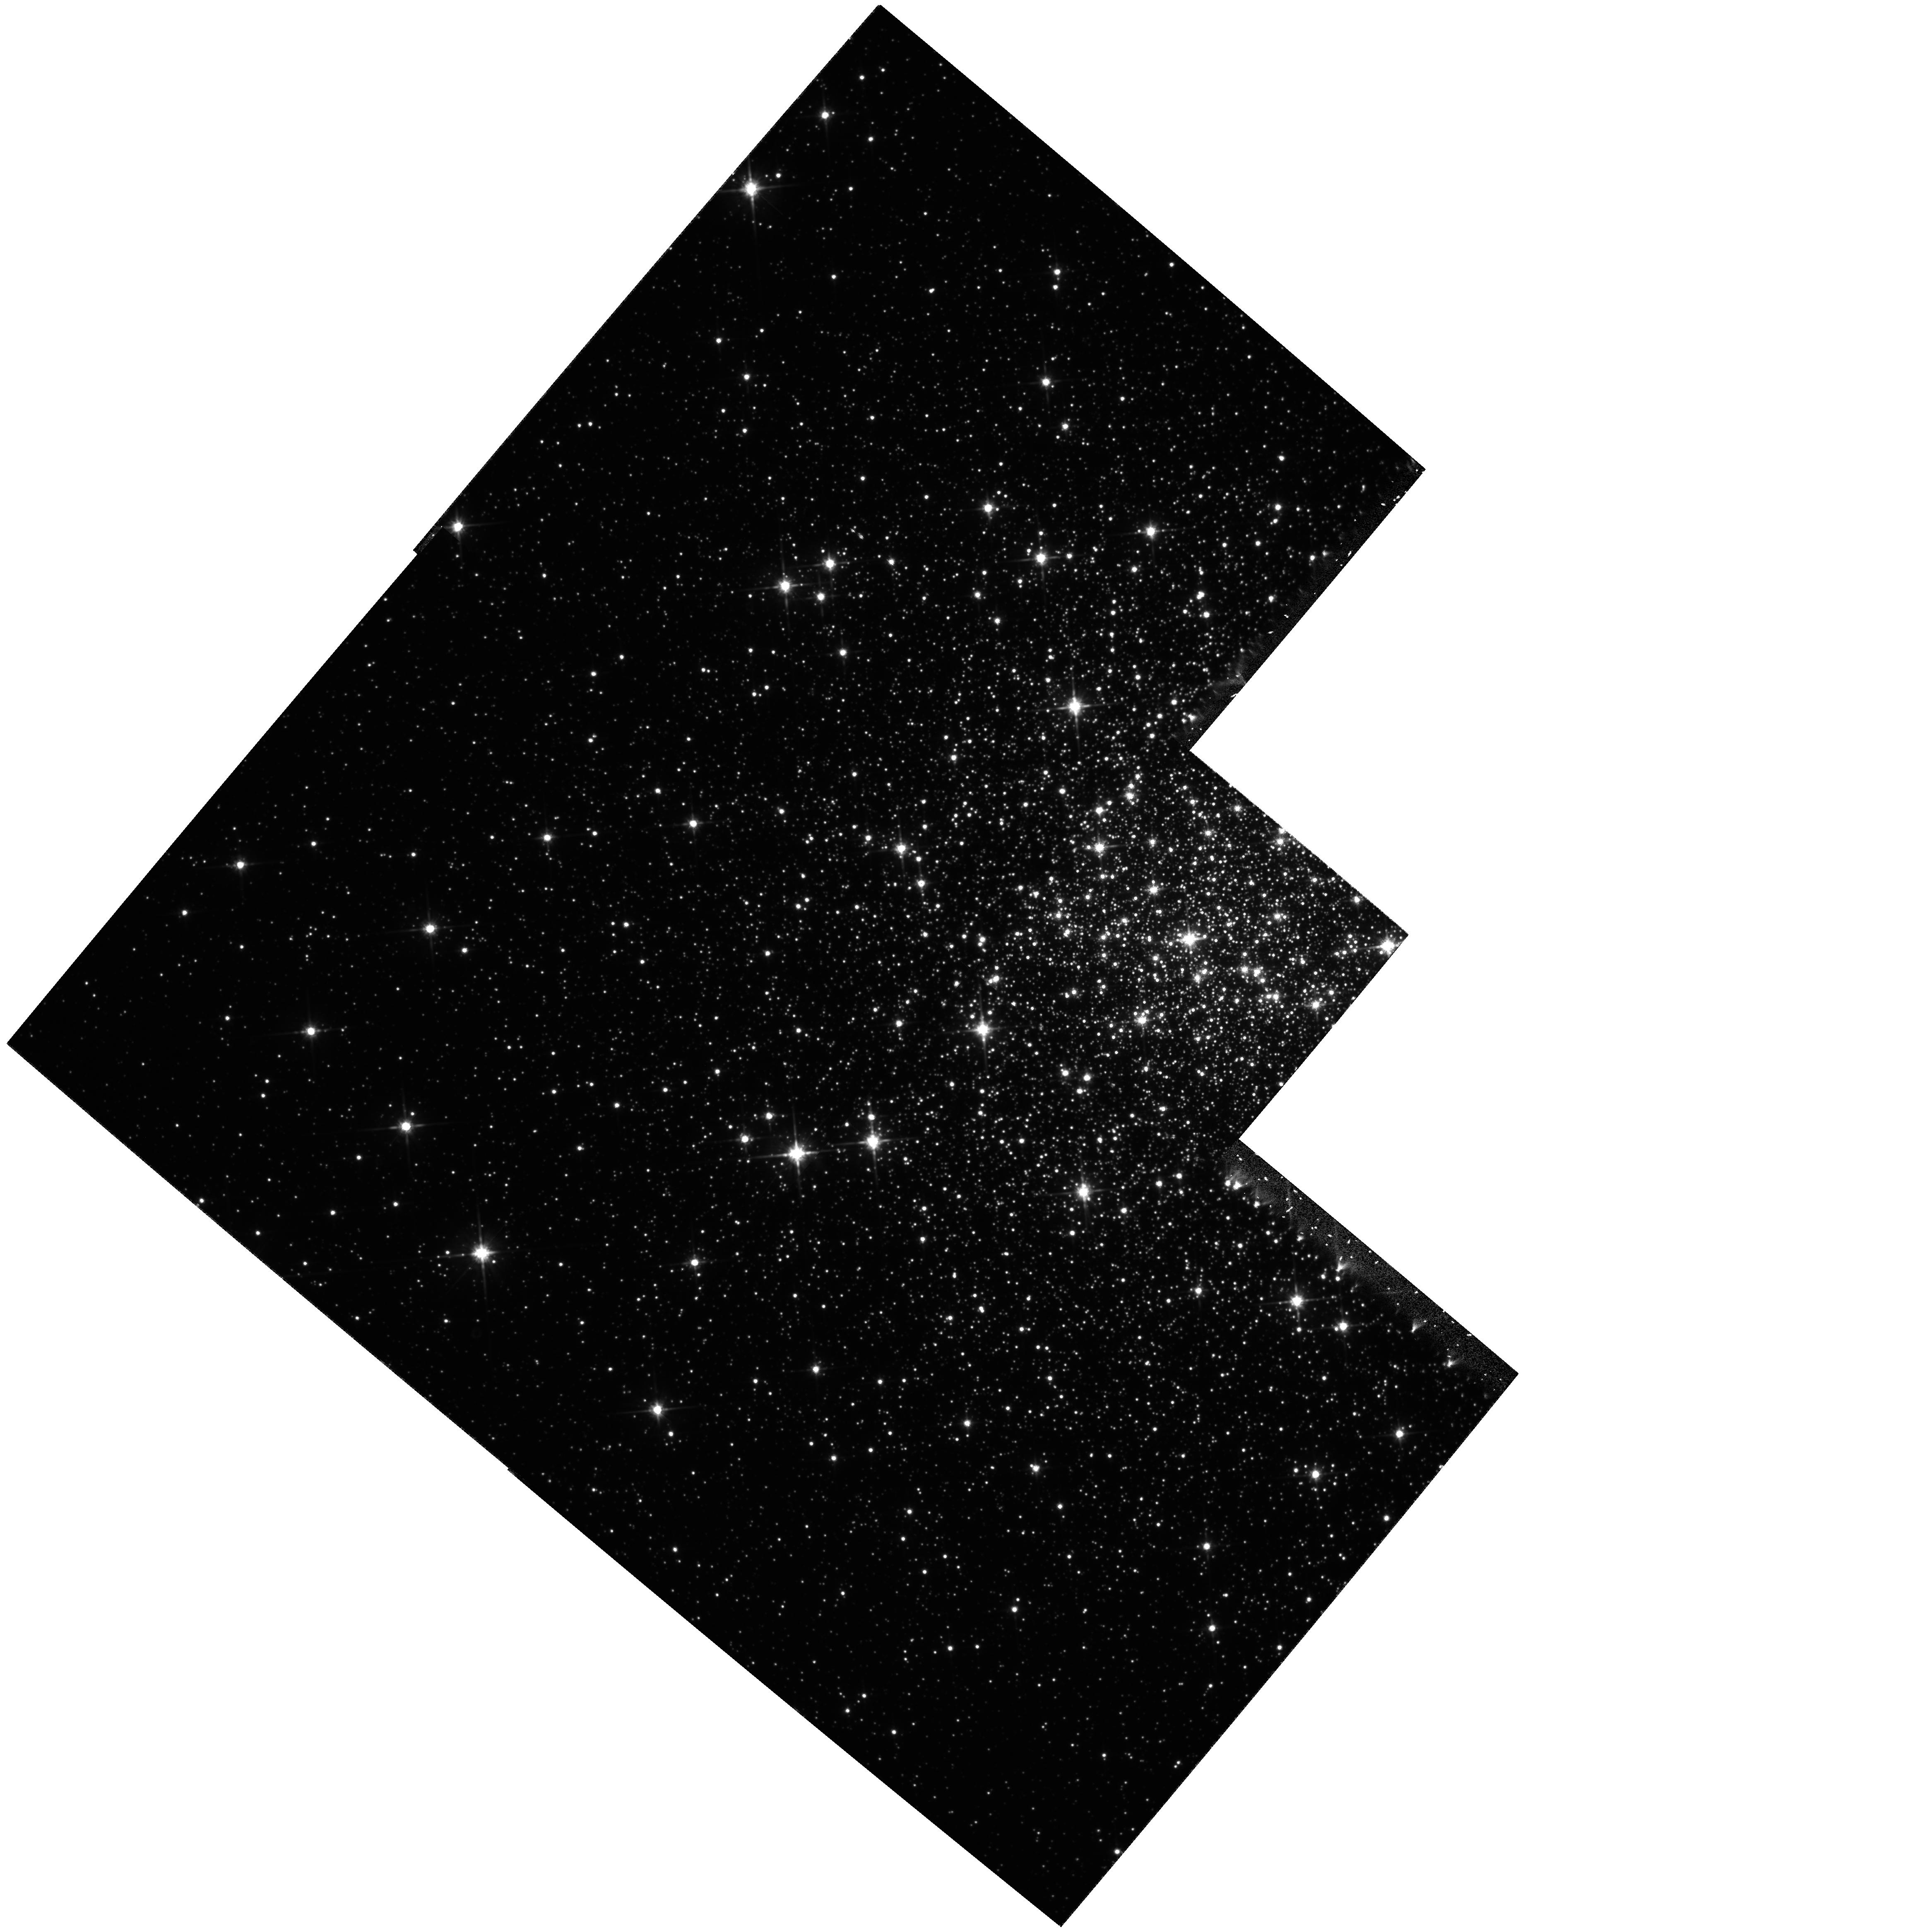
Target: NGC6287
Instrument: WFPC2/PC
Filter: F814W
Exposure: 33 min
Observation ID: hst_6561_01_wfpc2_pc_f814w_u37a01

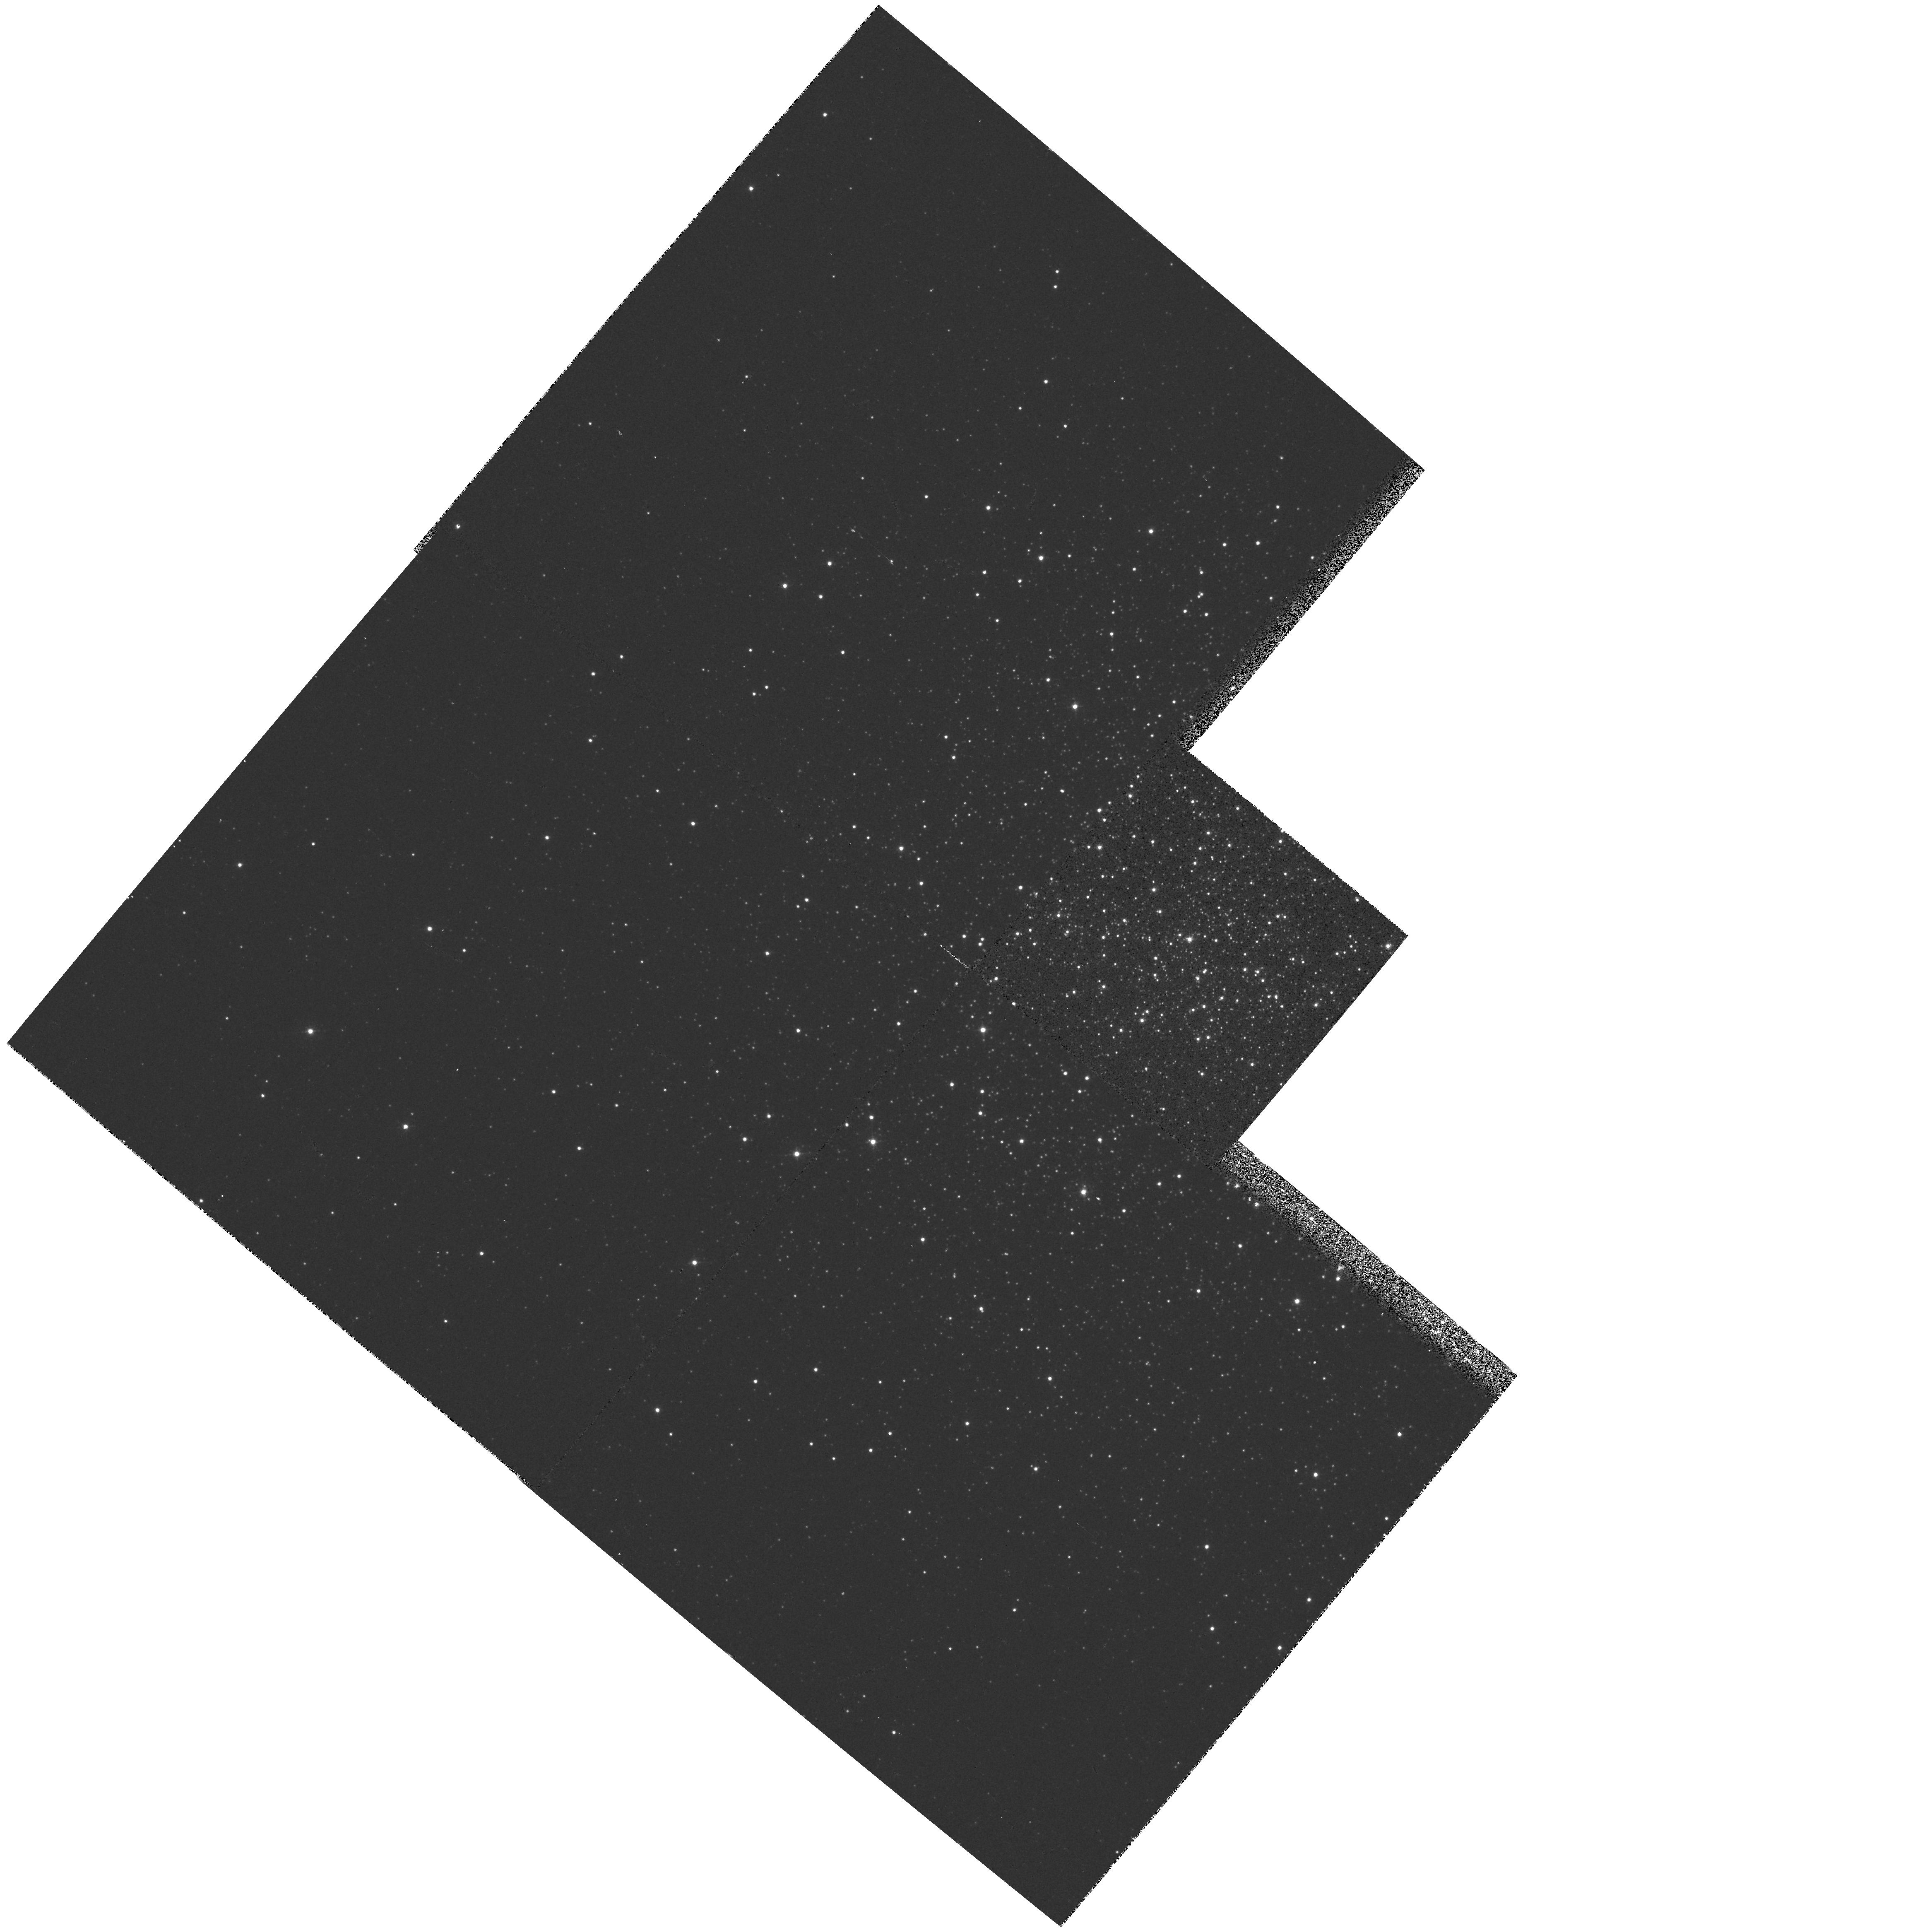
Target: NGC6287
Instrument: WFPC2/PC
Filter: F439W
Exposure: 5 min
Observation ID: hst_6561_01_wfpc2_pc_f439w_u37a01

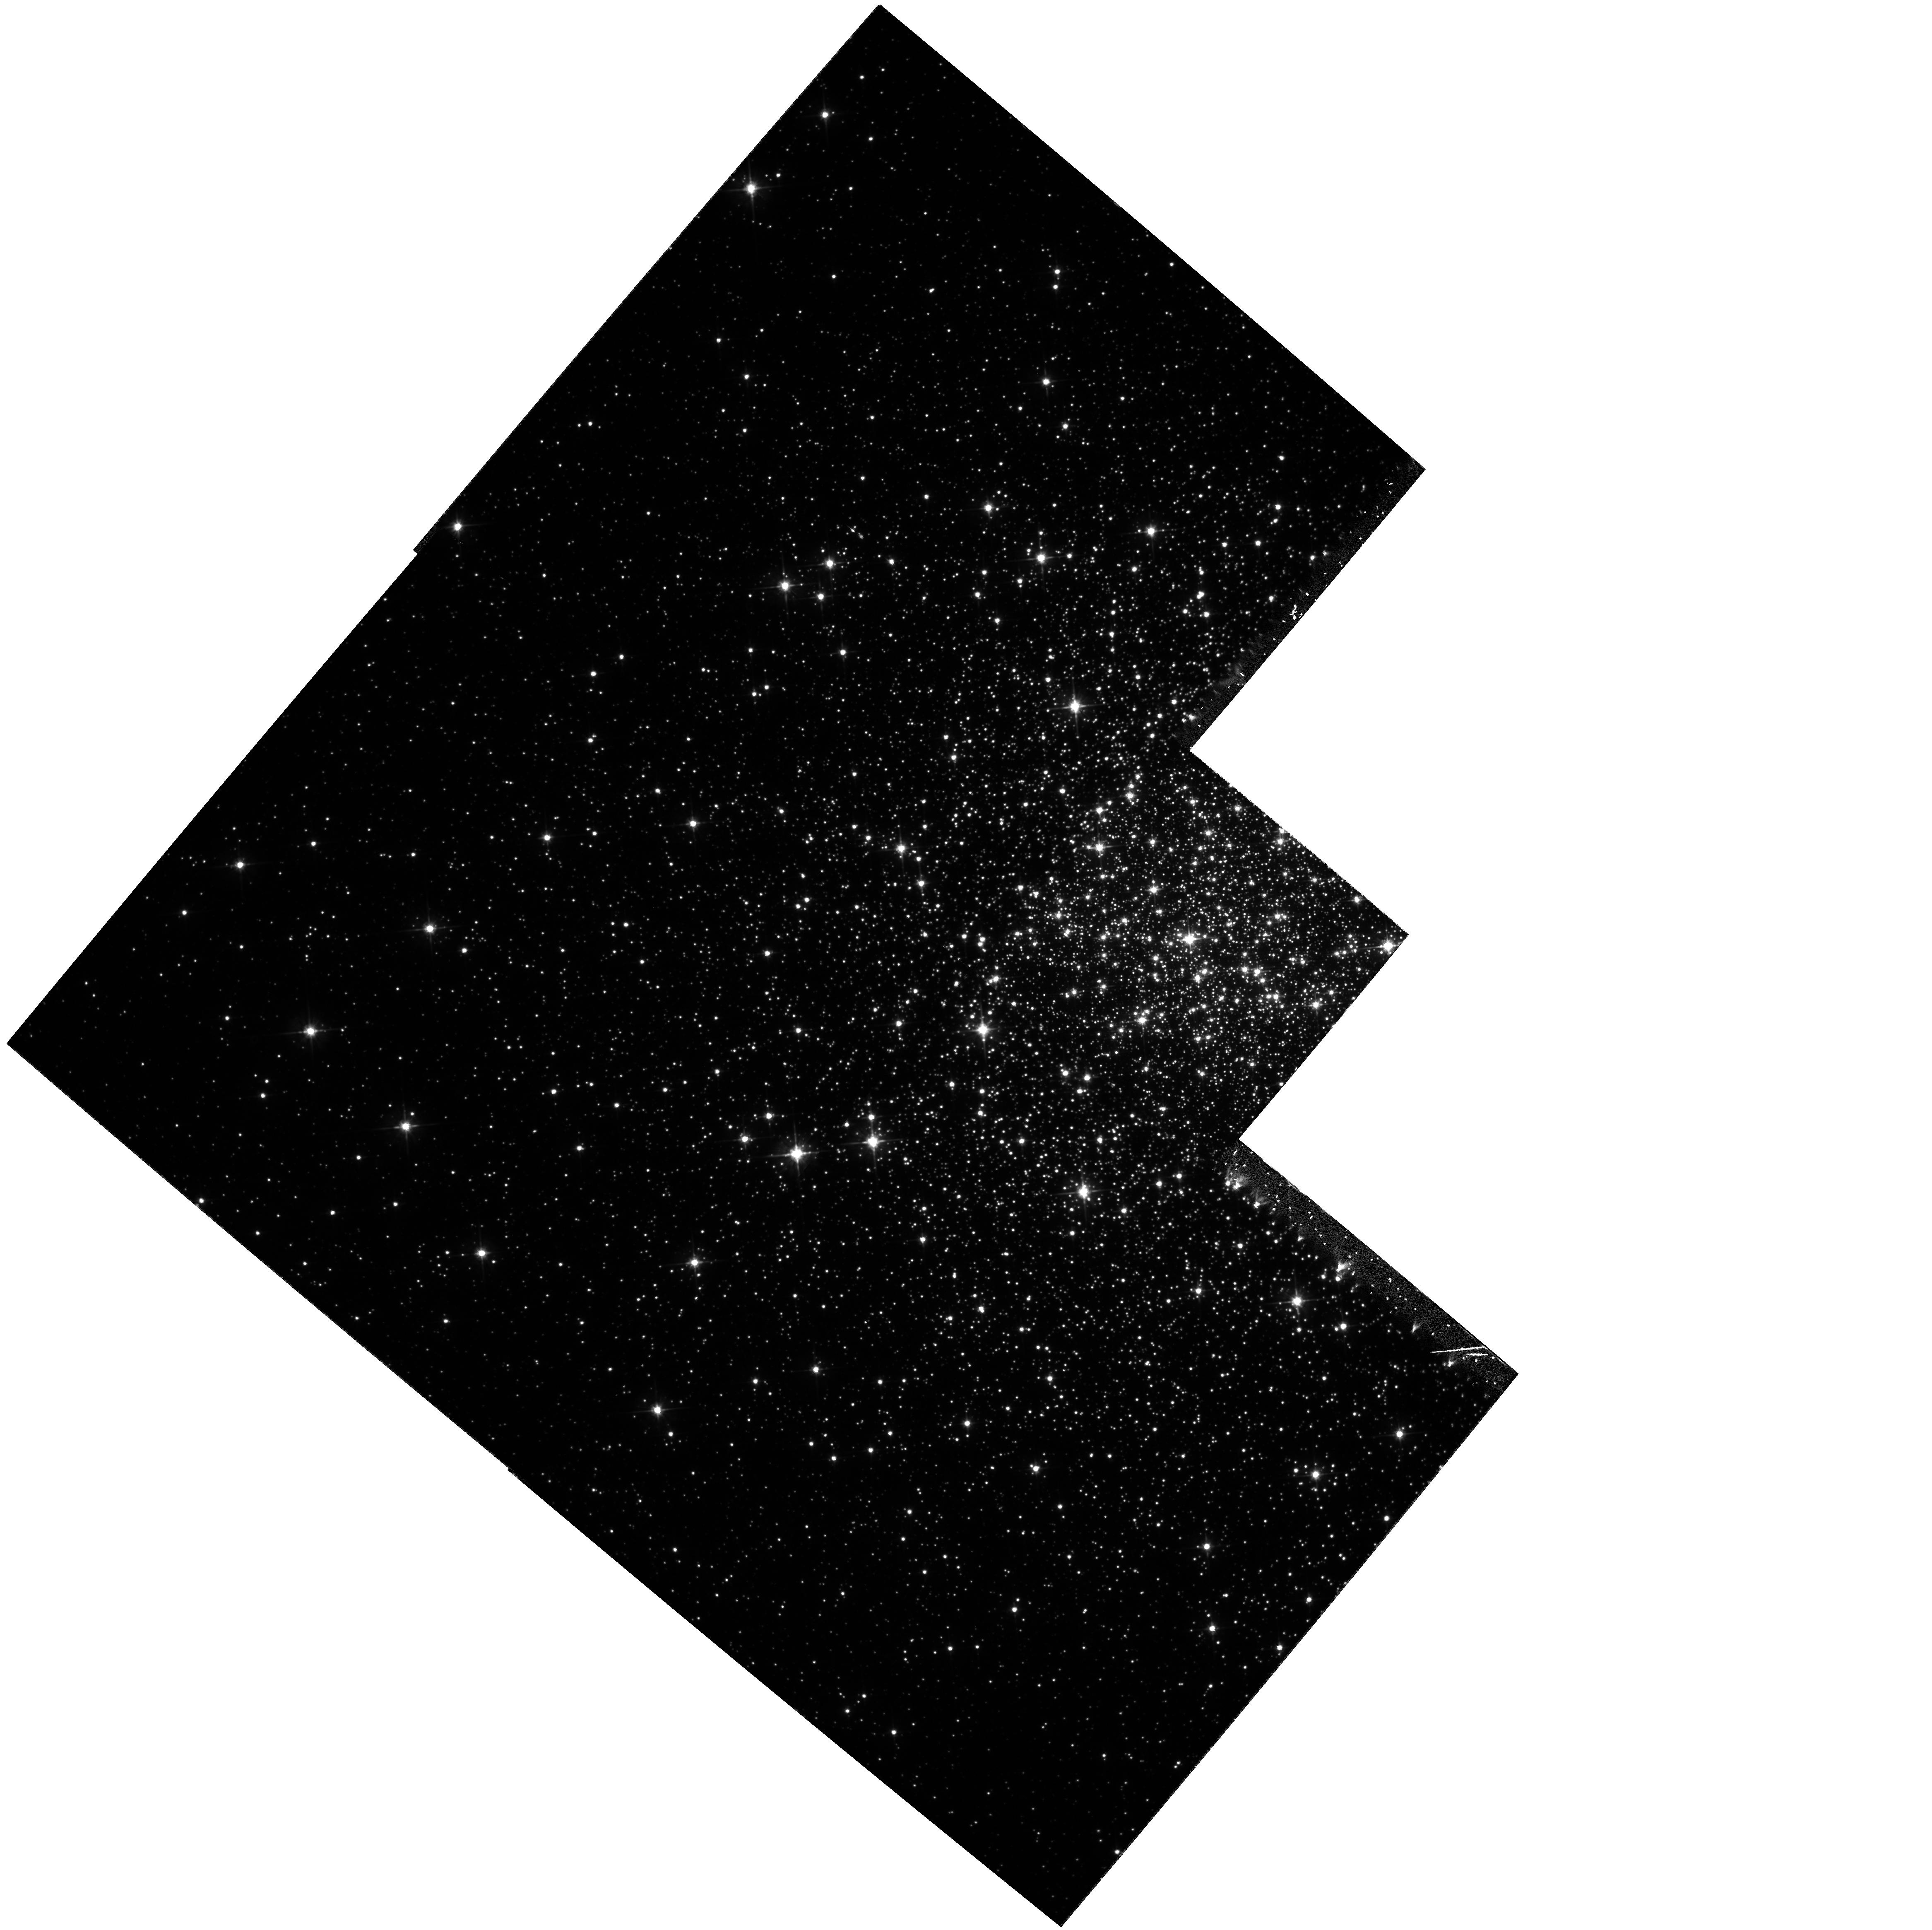
Target: NGC6287
Instrument: WFPC2/PC
Filter: F555W
Exposure: 53 min
Observation ID: hst_6561_01_wfpc2_pc_f555w_u37a01

AGES OF EXTREME-METALLICITY INNER GALAXY GLOBULAR CLUSTERS (PI: Fullton, Laura)

We will observe the most metal-poor globular cluster within 3 kpc of the Galactic Center (NGC 6287, Fe/H = -2.05) with WFPC2 to obtain main-sequence photometry suitable for deriving its age. Because of its extreme nature, this object will provide information that cannot be inferred from previous HST globular cluster studies. A comparison of the age of NGC 6287 with the ages of low-metallicity clusters at larger Galactocentric distances will reveal if clusters in the higher density environment near the Galactic Center formed before their outer halo counterparts. We are pursuing ground-based optical spectroscopy to measure this cluster's Fe/H and alpha/Fe abundances precisely, which will also provide complementary chronological information. Adequate photometric observations of NGC 6287 cannot be obtained from the ground, although it is within spectroscopic reach.